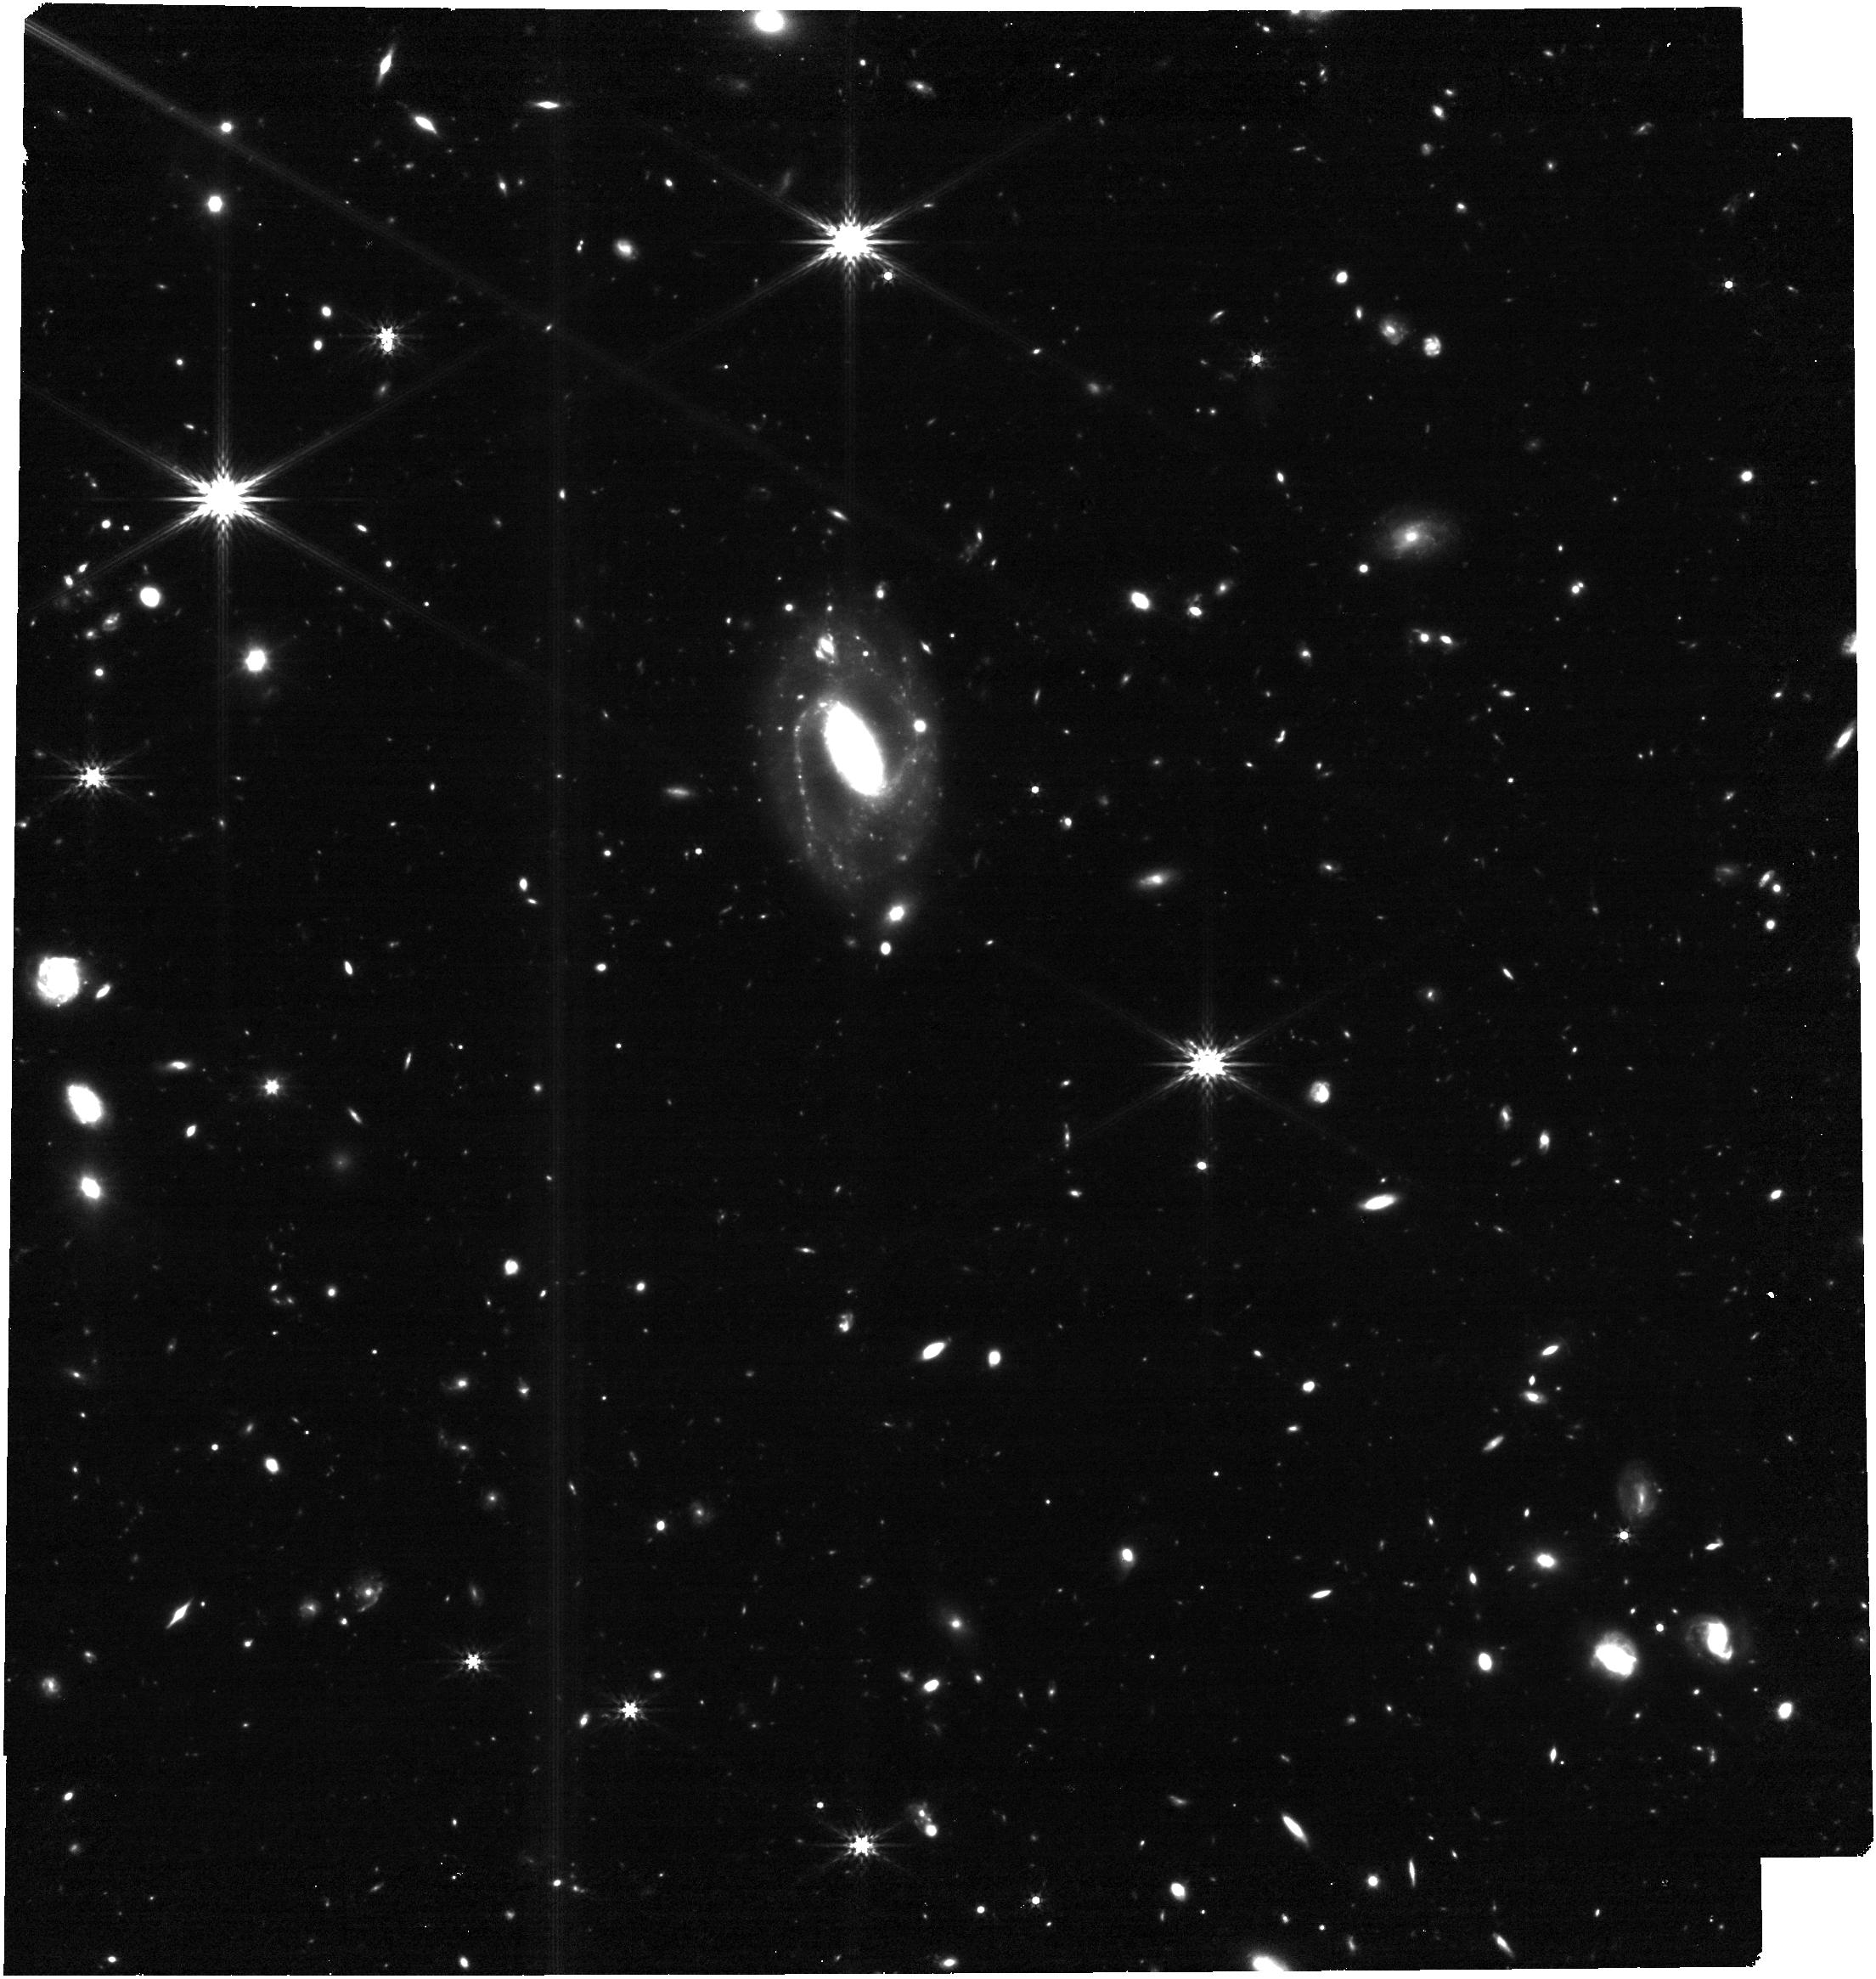
Target: GRB250314A. Instrument: NIRCAM. Filter: F356W. Exposure: 31 min. Observation ID: jw09296-o002_t001_nircam_clear-f356w

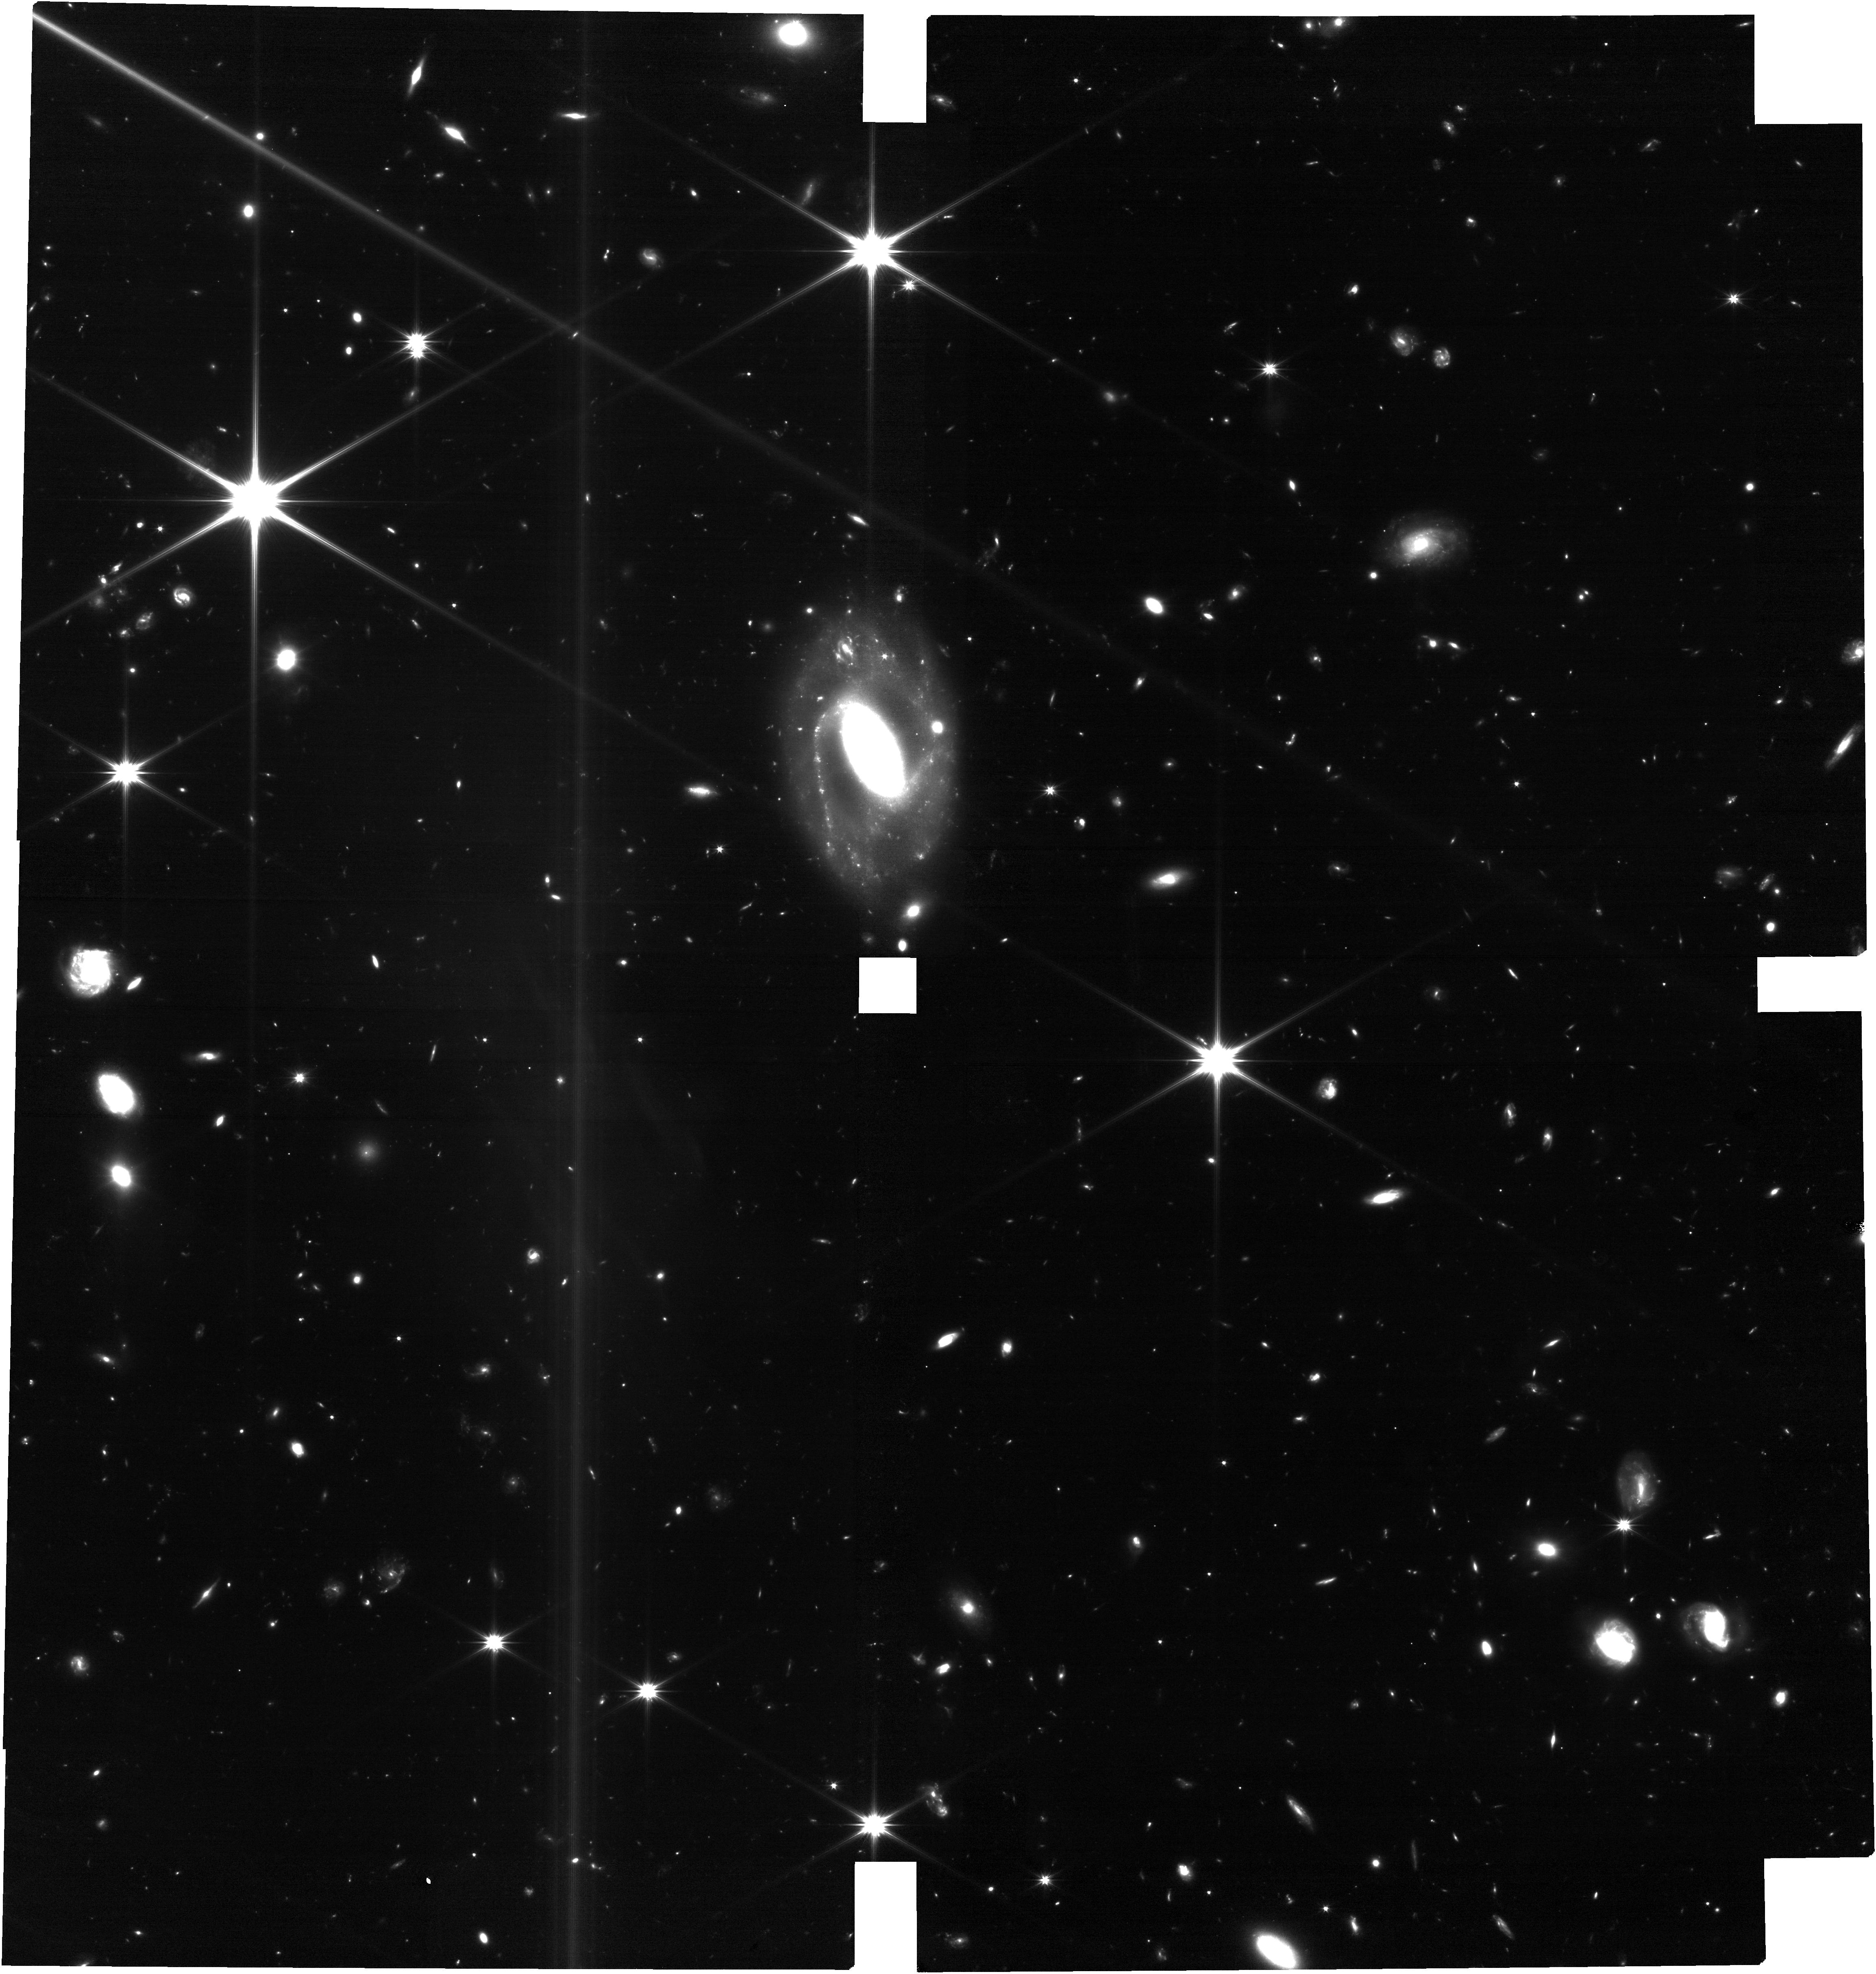
Target: GRB250314A. Instrument: NIRCAM. Filter: F150W2. Exposure: 1 h. Observation ID: jw09296-o001_t001_nircam_clear-f150w2

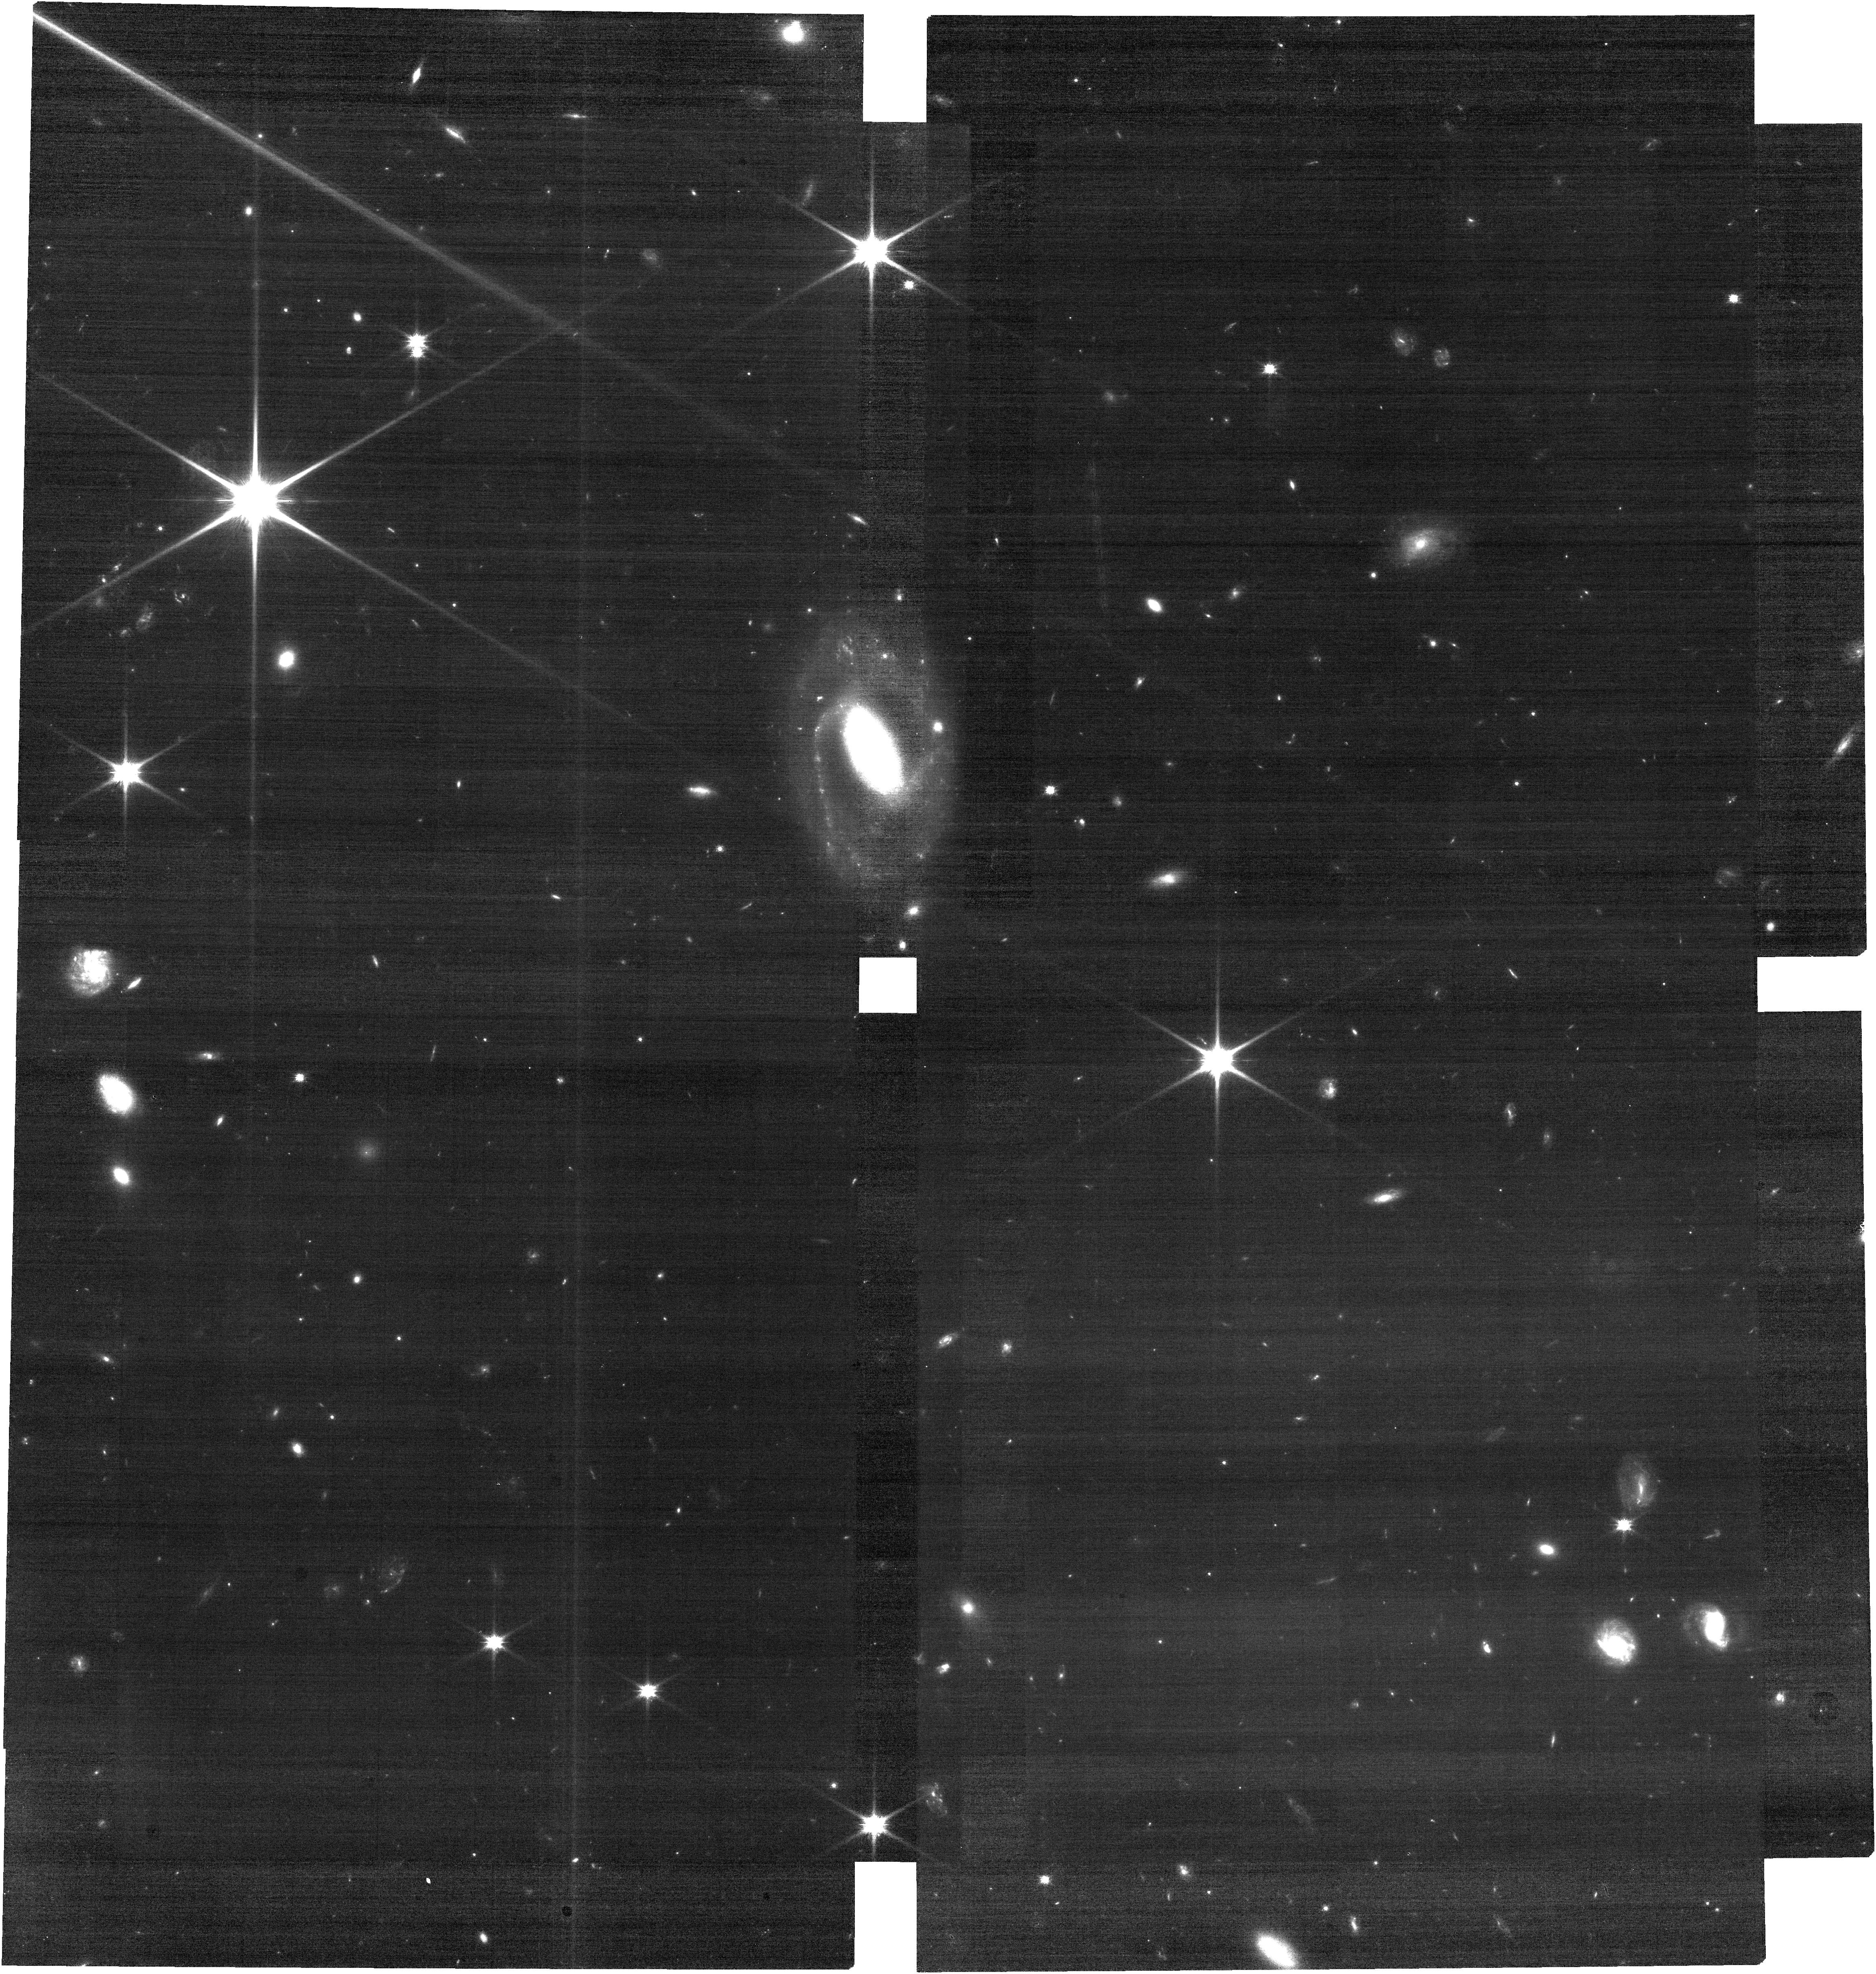
Target: GRB250314A. Instrument: NIRCAM. Filter: F090W. Exposure: 31 min. Observation ID: jw09296-o001_t001_nircam_clear-f090w

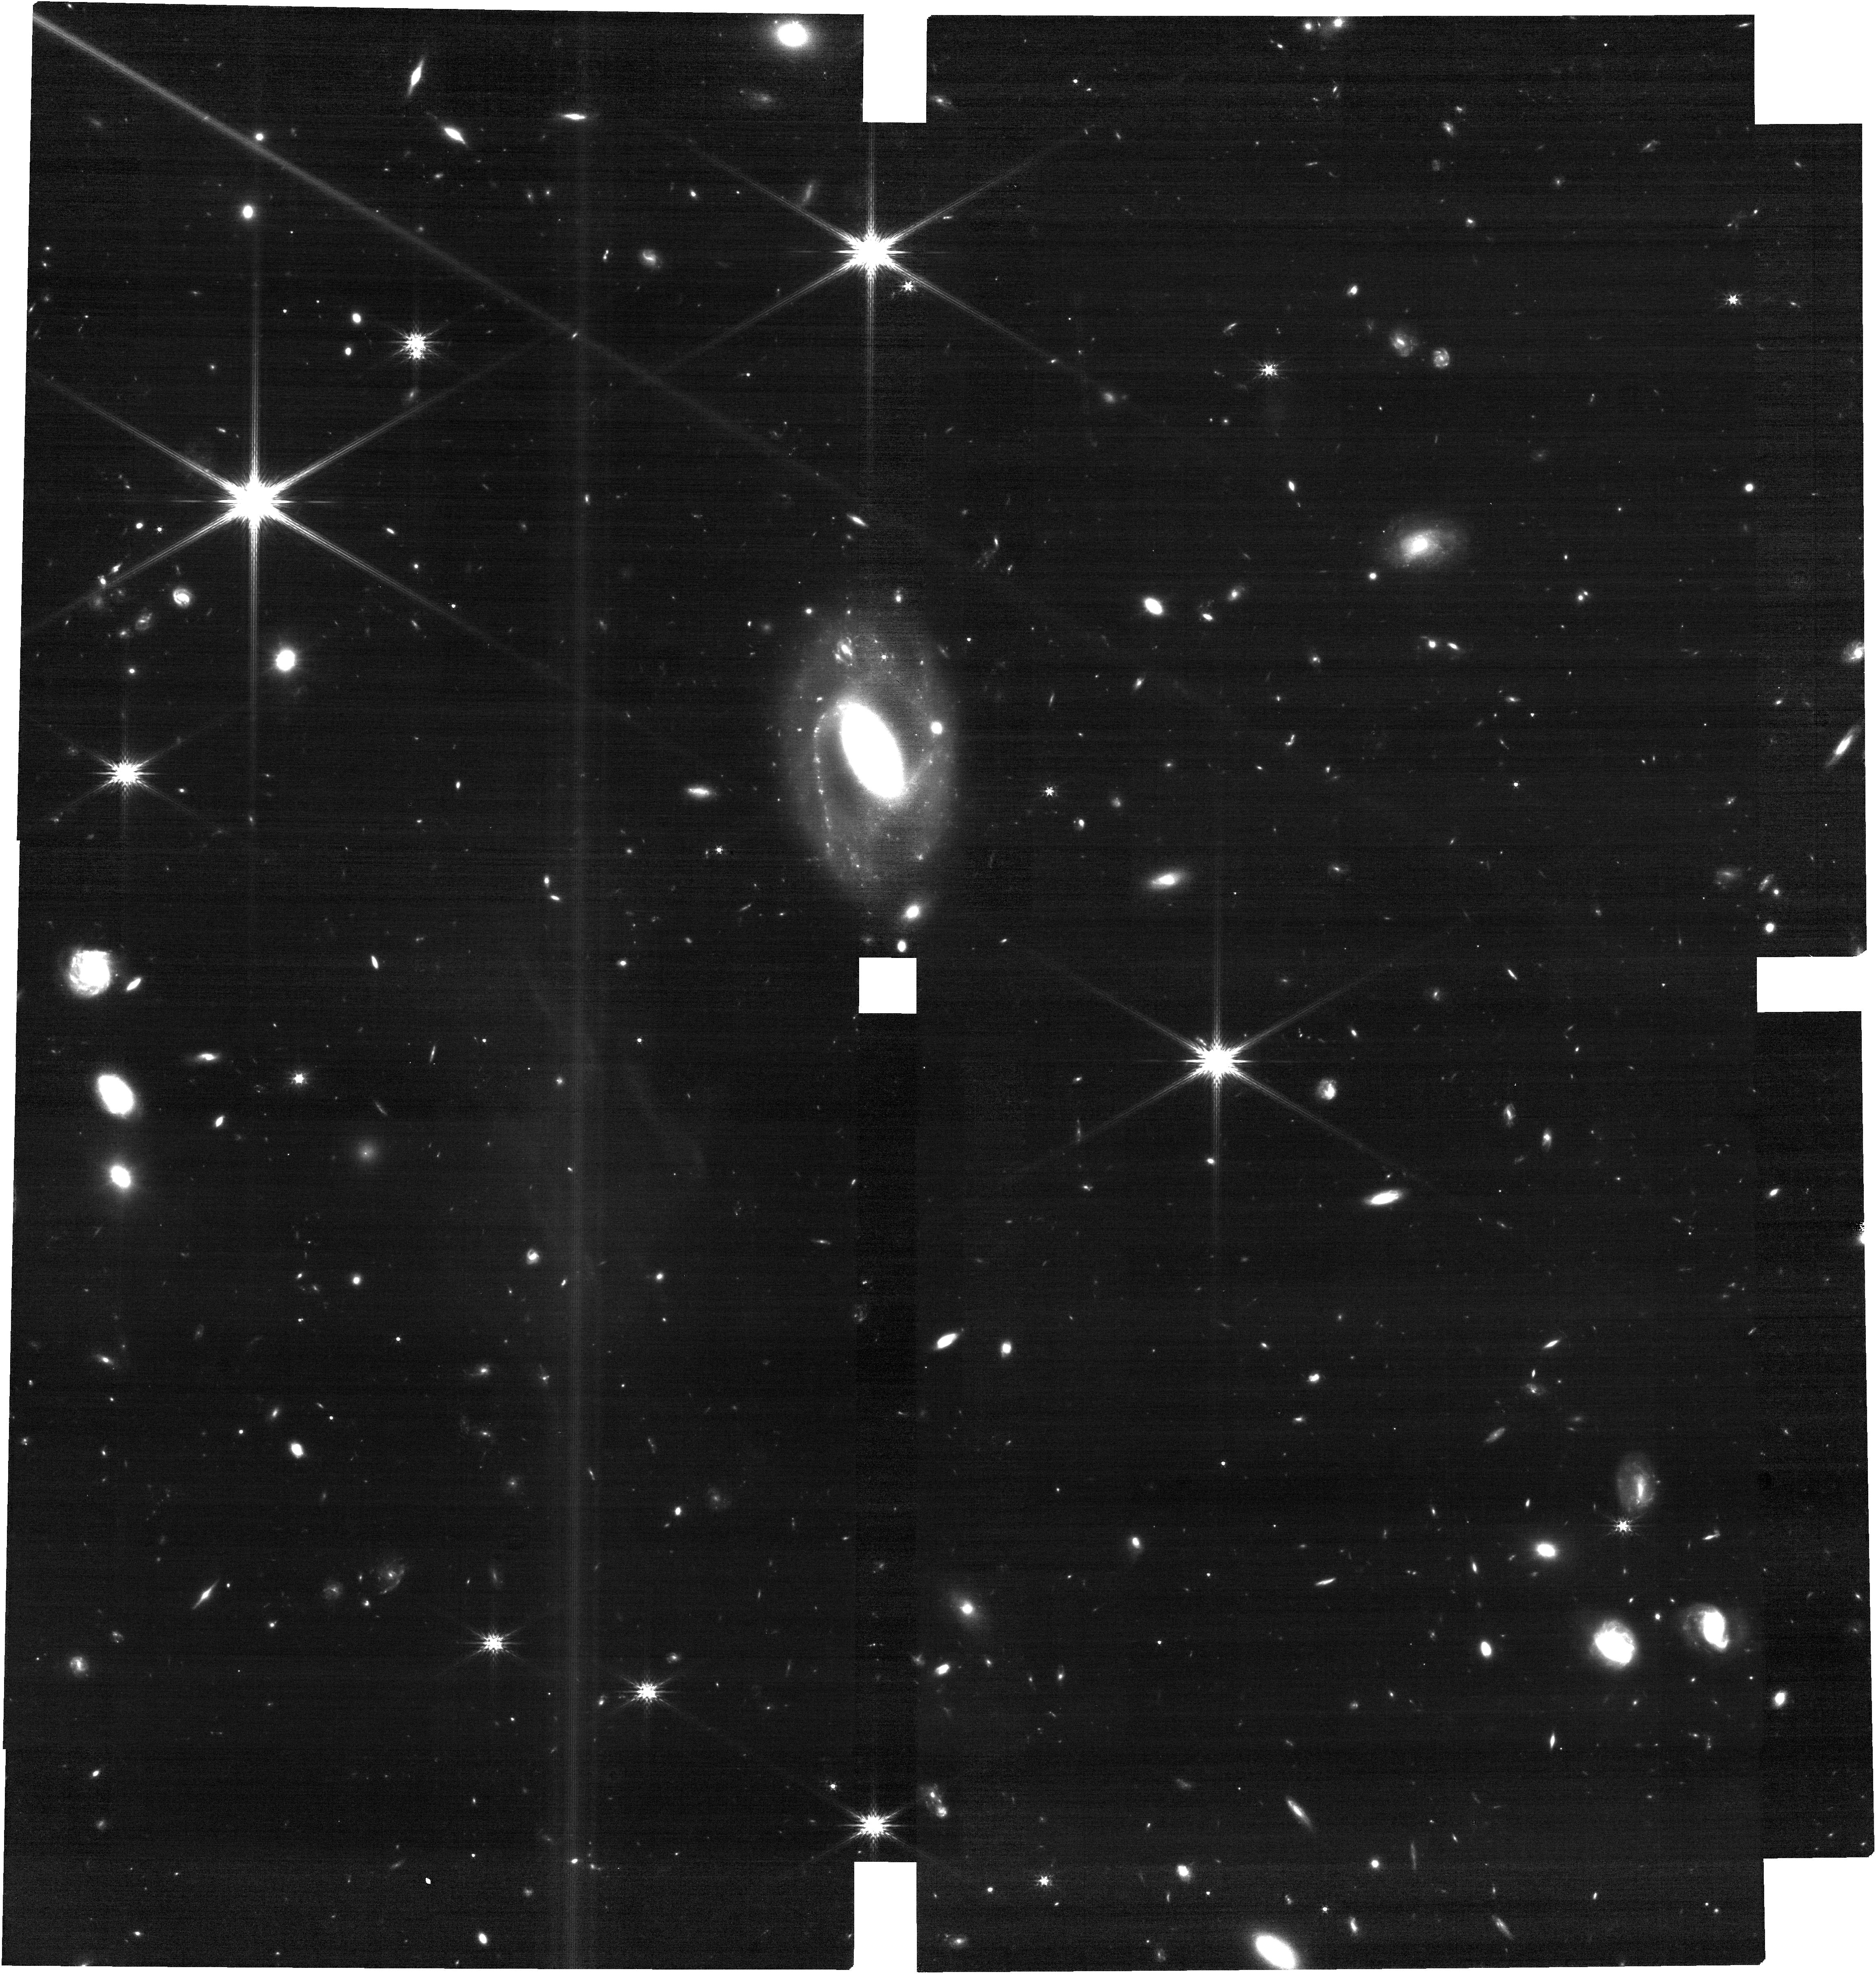
Target: GRB250314A. Instrument: NIRCAM. Filter: F200W. Exposure: 31 min. Observation ID: jw09296-o001_t001_nircam_clear-f200w

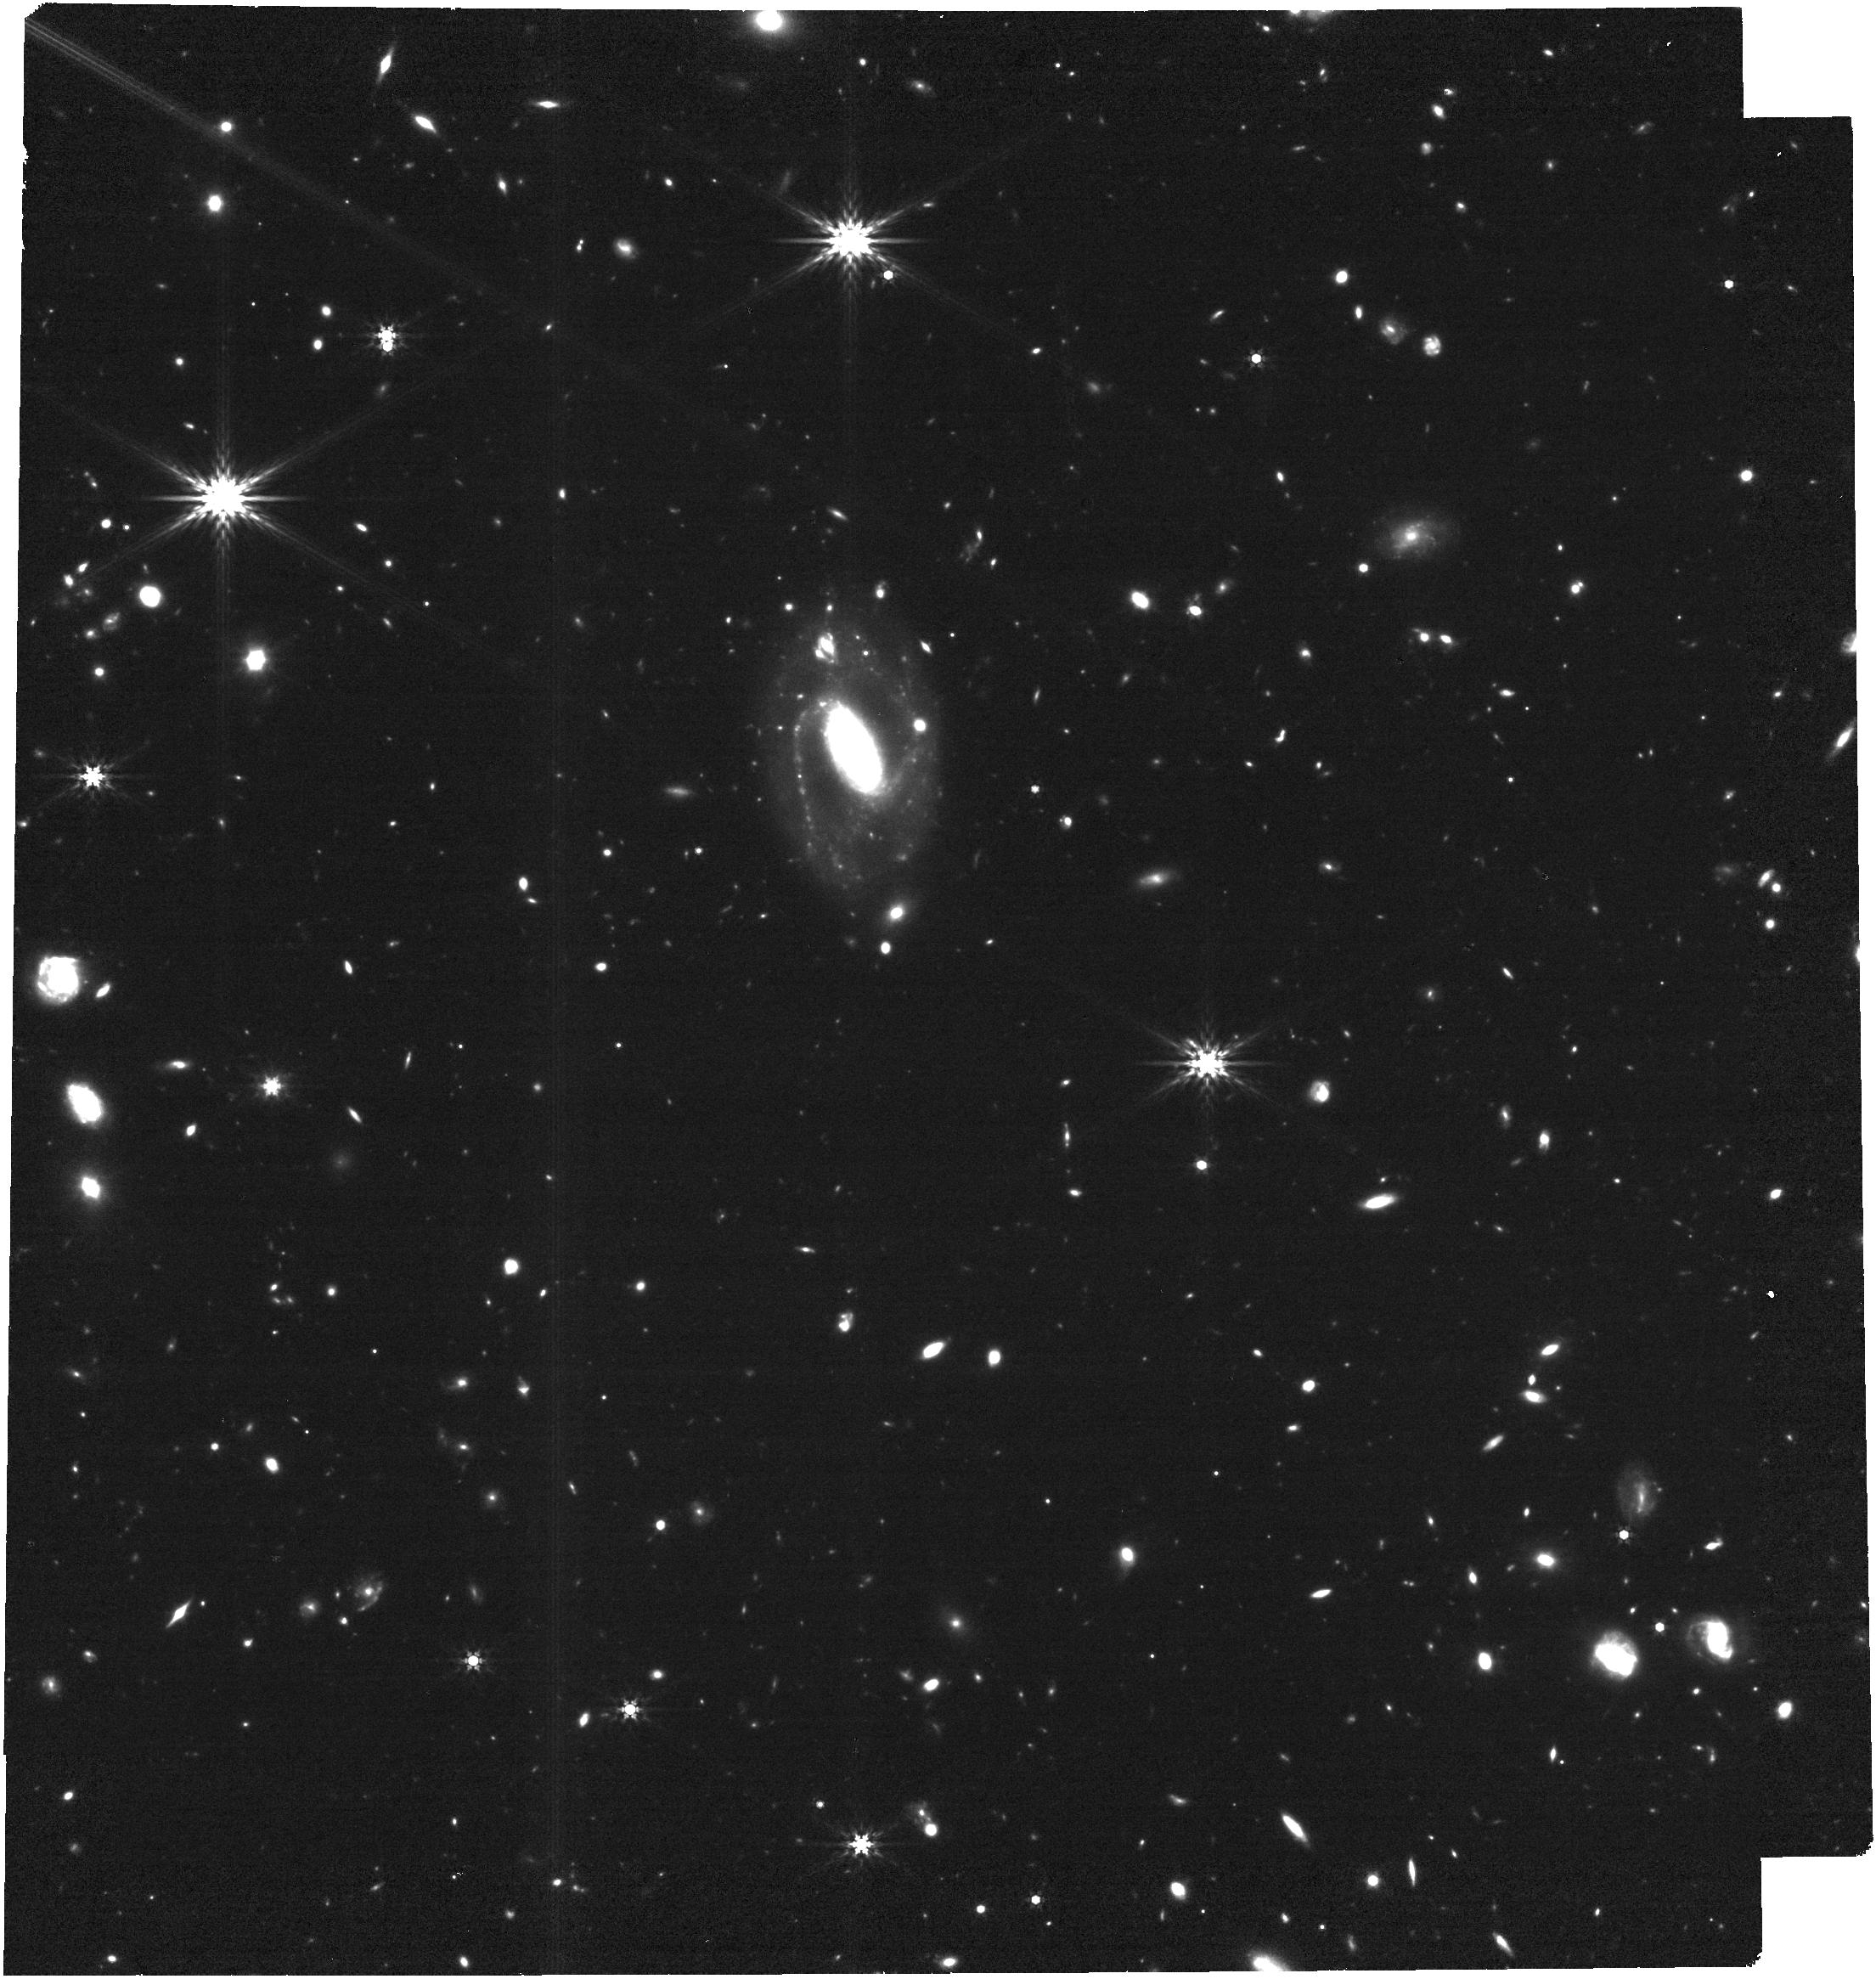
Target: GRB250314A. Instrument: NIRCAM. Filter: F444W. Exposure: 31 min. Observation ID: jw09296-o001_t001_nircam_clear-f444w

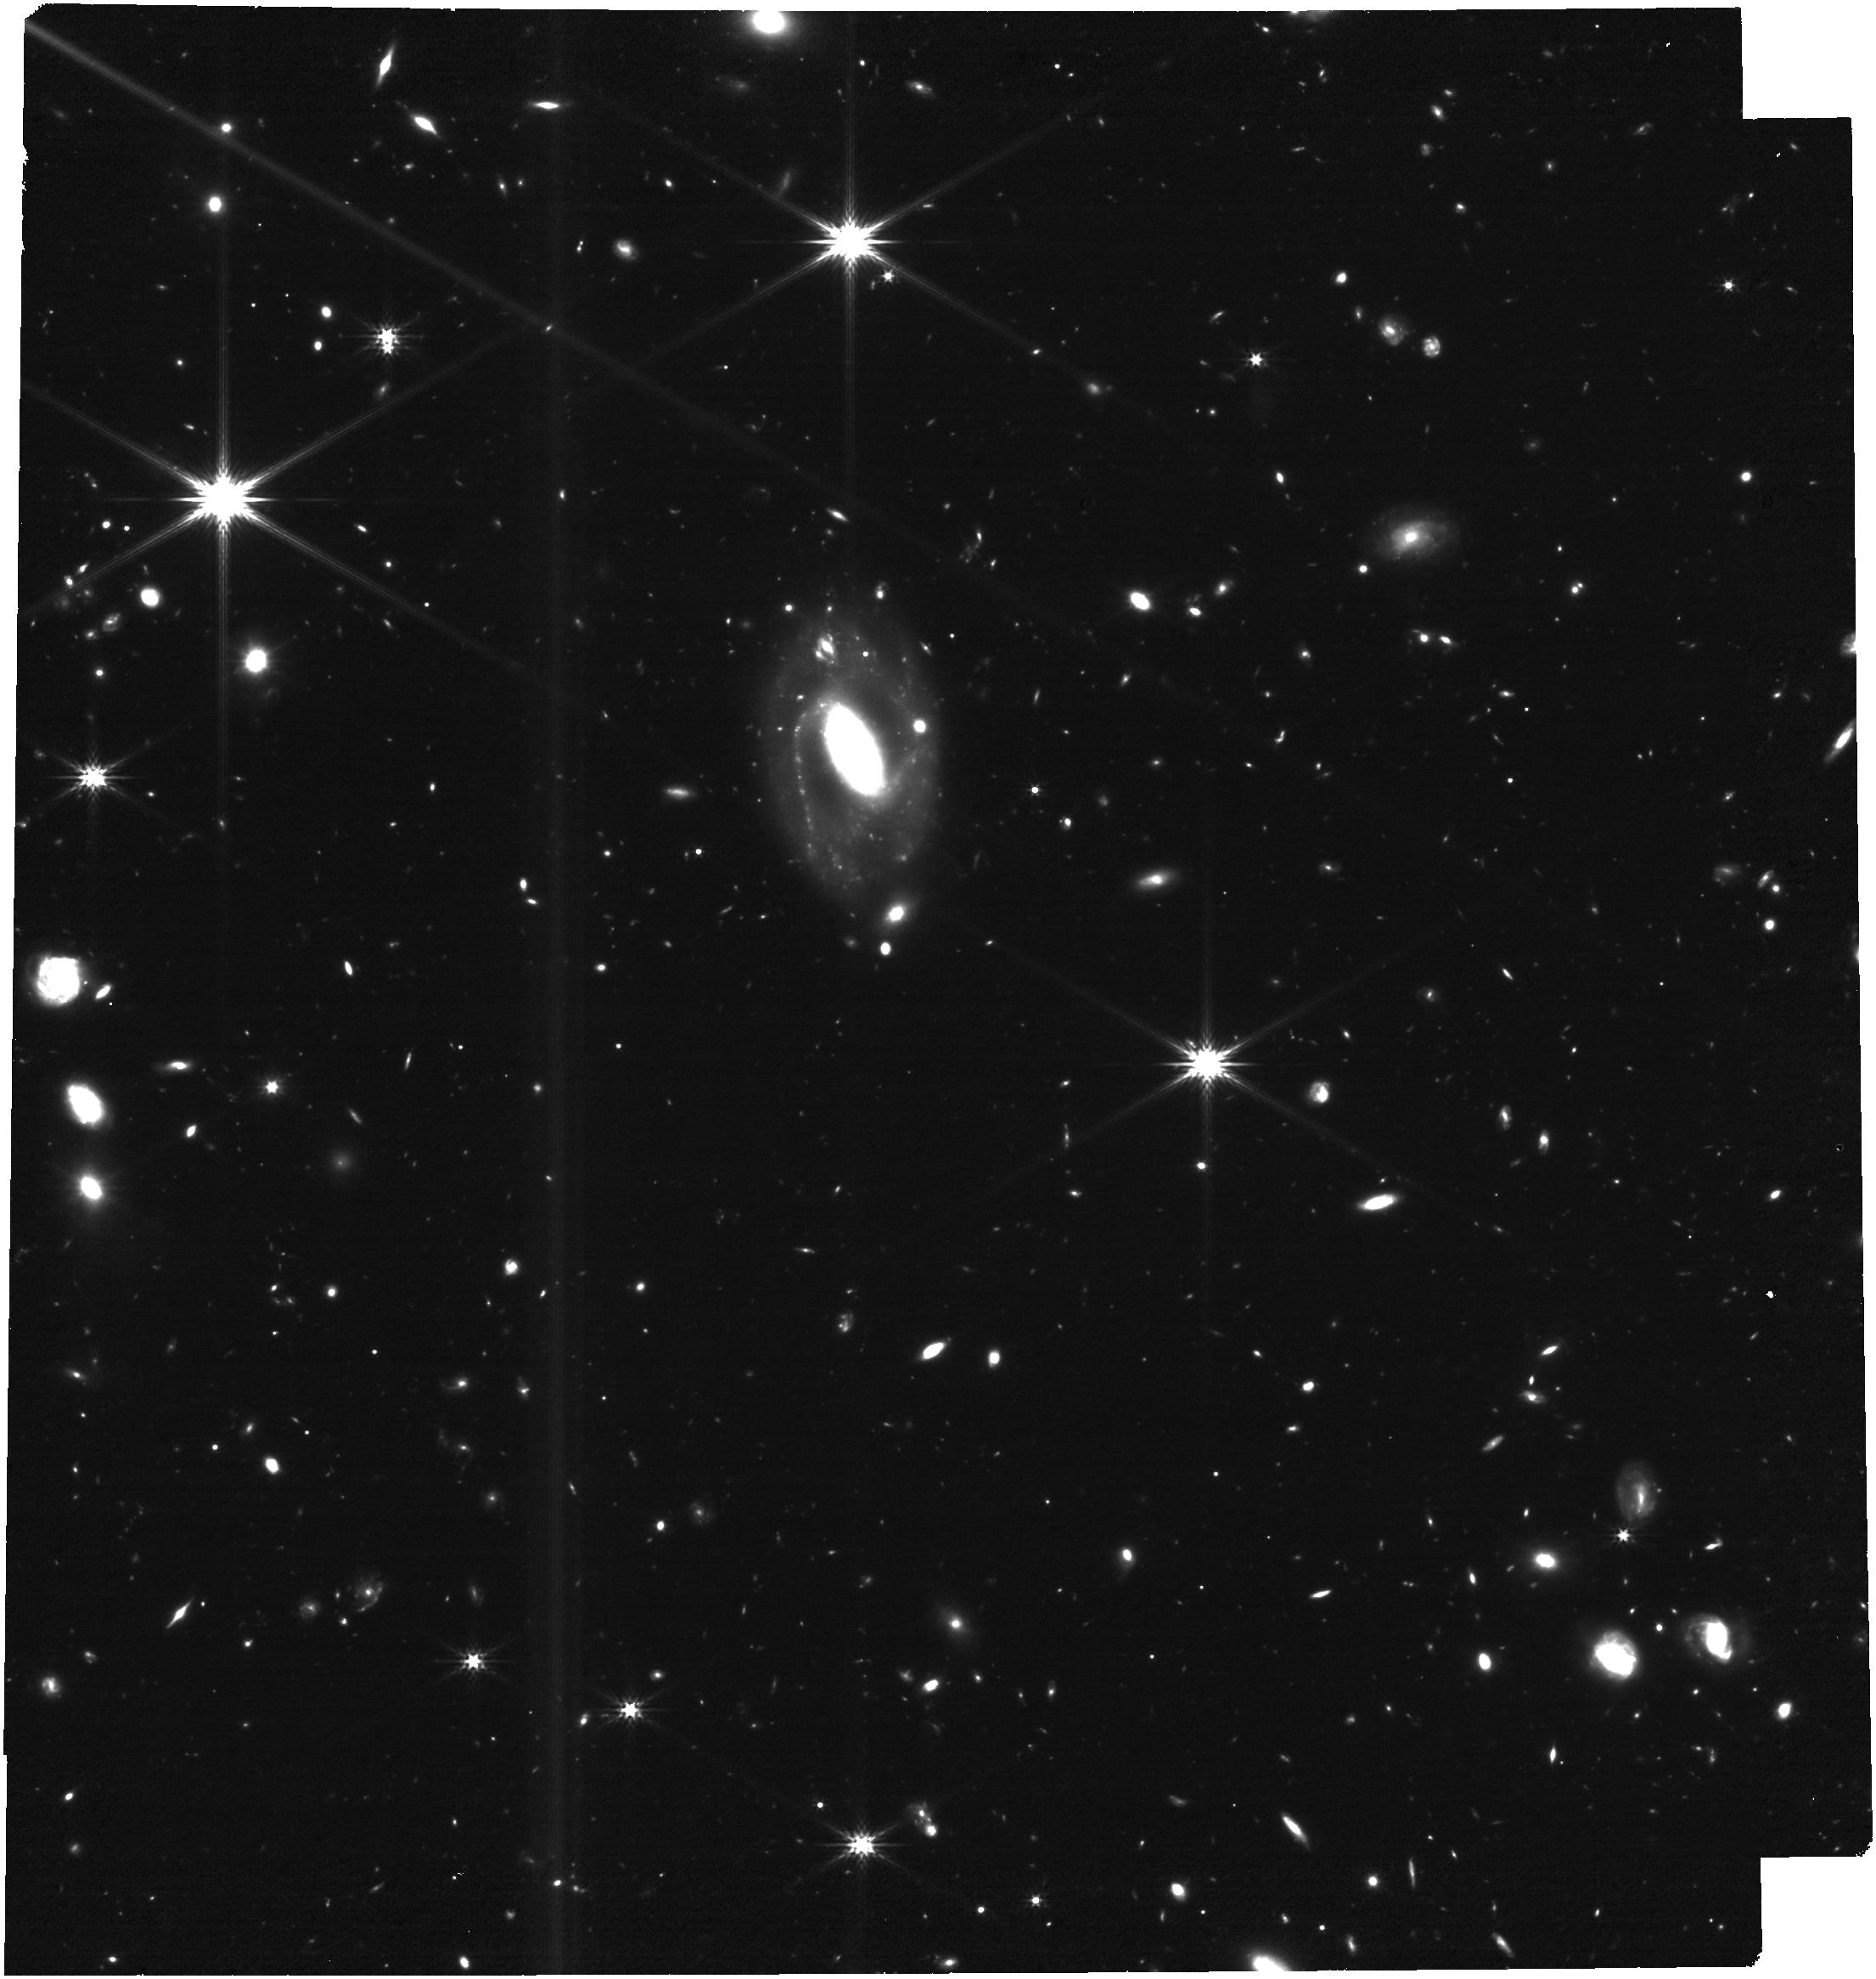
Target: GRB250314A. Instrument: NIRCAM. Filter: F277W. Exposure: 1 h. Observation ID: jw09296-o001_t001_nircam_clear-f277w

A supernova at z=7.3 (PI: Levan, Andrew James)

We propose to obtain a snapshot detection and characterisation of a supernova associated with a gamma-ray burst at z=7.3. The exceptional sensitivity of NIRCAM across a decade in wavelength provides the capability to identify the unambiguous fingerprint of a typical GRB-supernova at the red end, where the spectrum will rise sharply between 2 and 4.5 microns, while also being sensitive to more exotic supernova properties that may arise from GRBs in the very early Universe (where the supernova ejecta may be re-energised by the action of a central engine). These observations can detect (or, perhaps equally interestingly, rule out) the presence of the most distant supernova observed to date. In turn, we can then compare the luminosity and colours of the supernova to those seen in more local GRBs to test for any changes in SN properties at high redshift. These observations will hone our ability to study supernovae at high redshift and test the feasibility of more in-depth follow-up (multi-epoch imaging, spectroscopy) of future examples discovered either in deep field surveys or (GRB or otherwise) triggered observations. We also request a late-time host subtraction template should it be necessary, but stress that we will only request these observations should it be apparent they are necessary from our initial epoch.